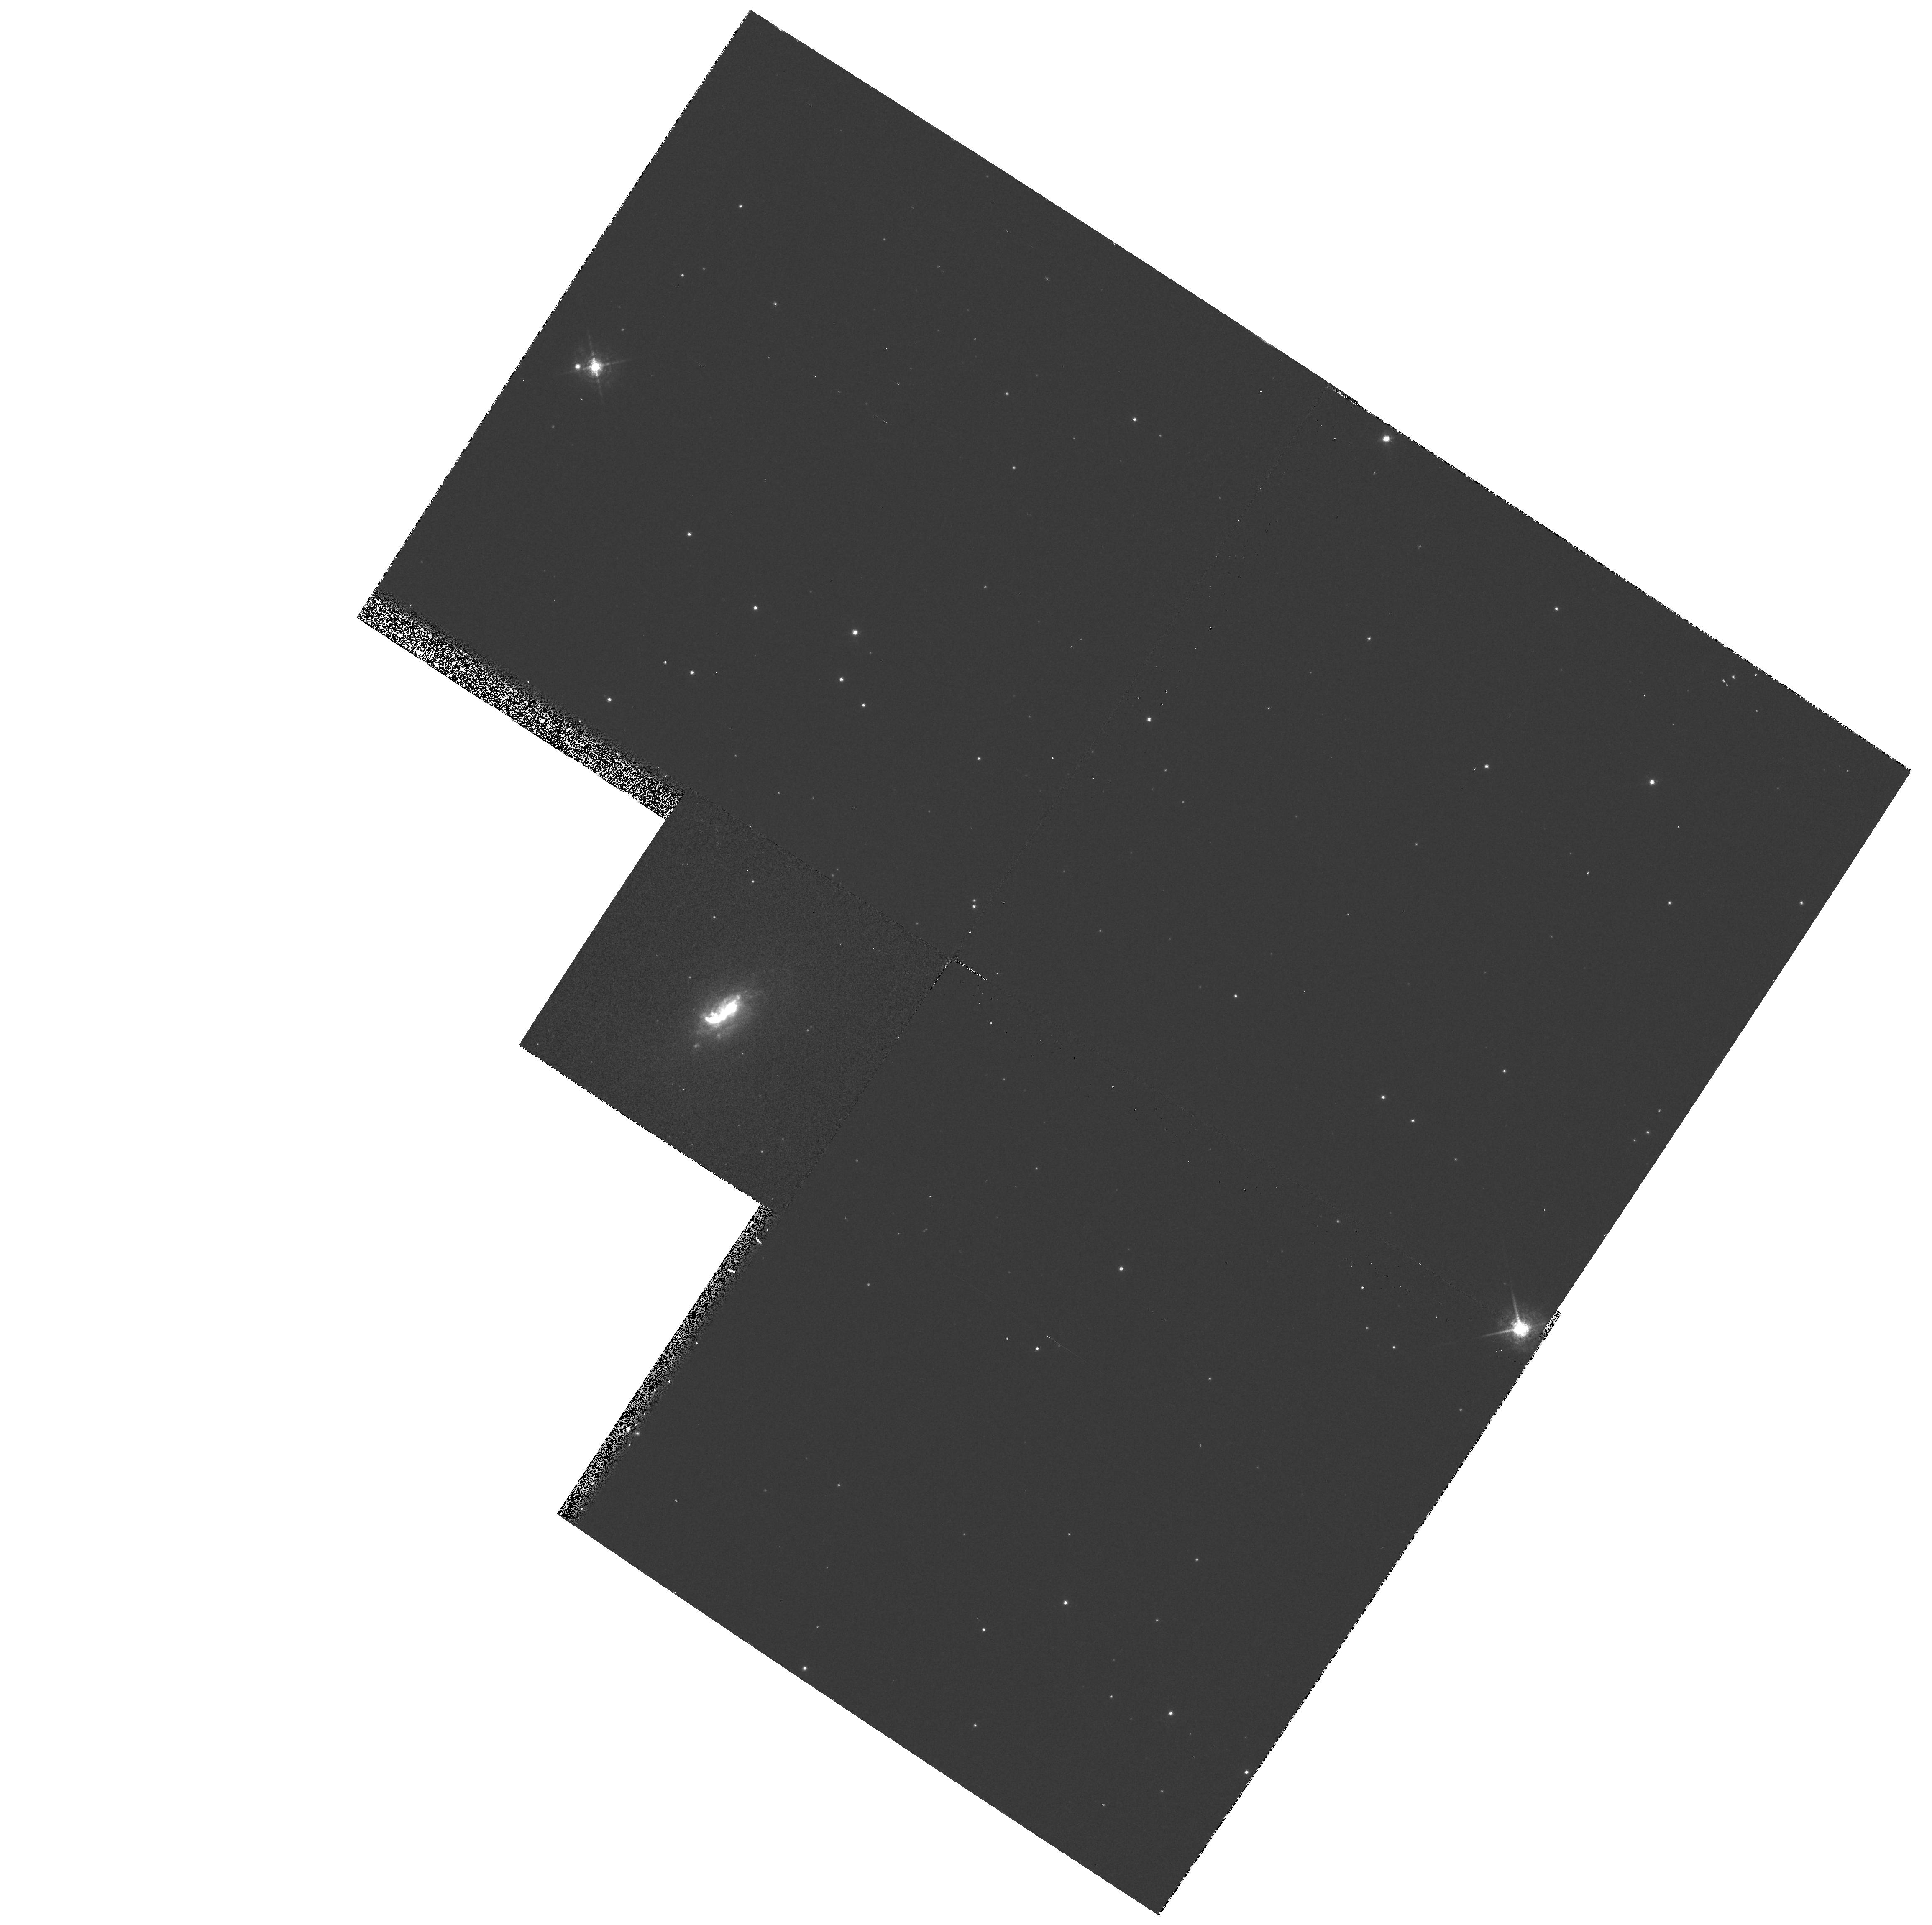
Target: ESO428-G14
Instrument: WFPC2/PC
Filter: F658N
Exposure: 13 min
Observation ID: hst_5411_06_wfpc2_pc_f658n_u2np06

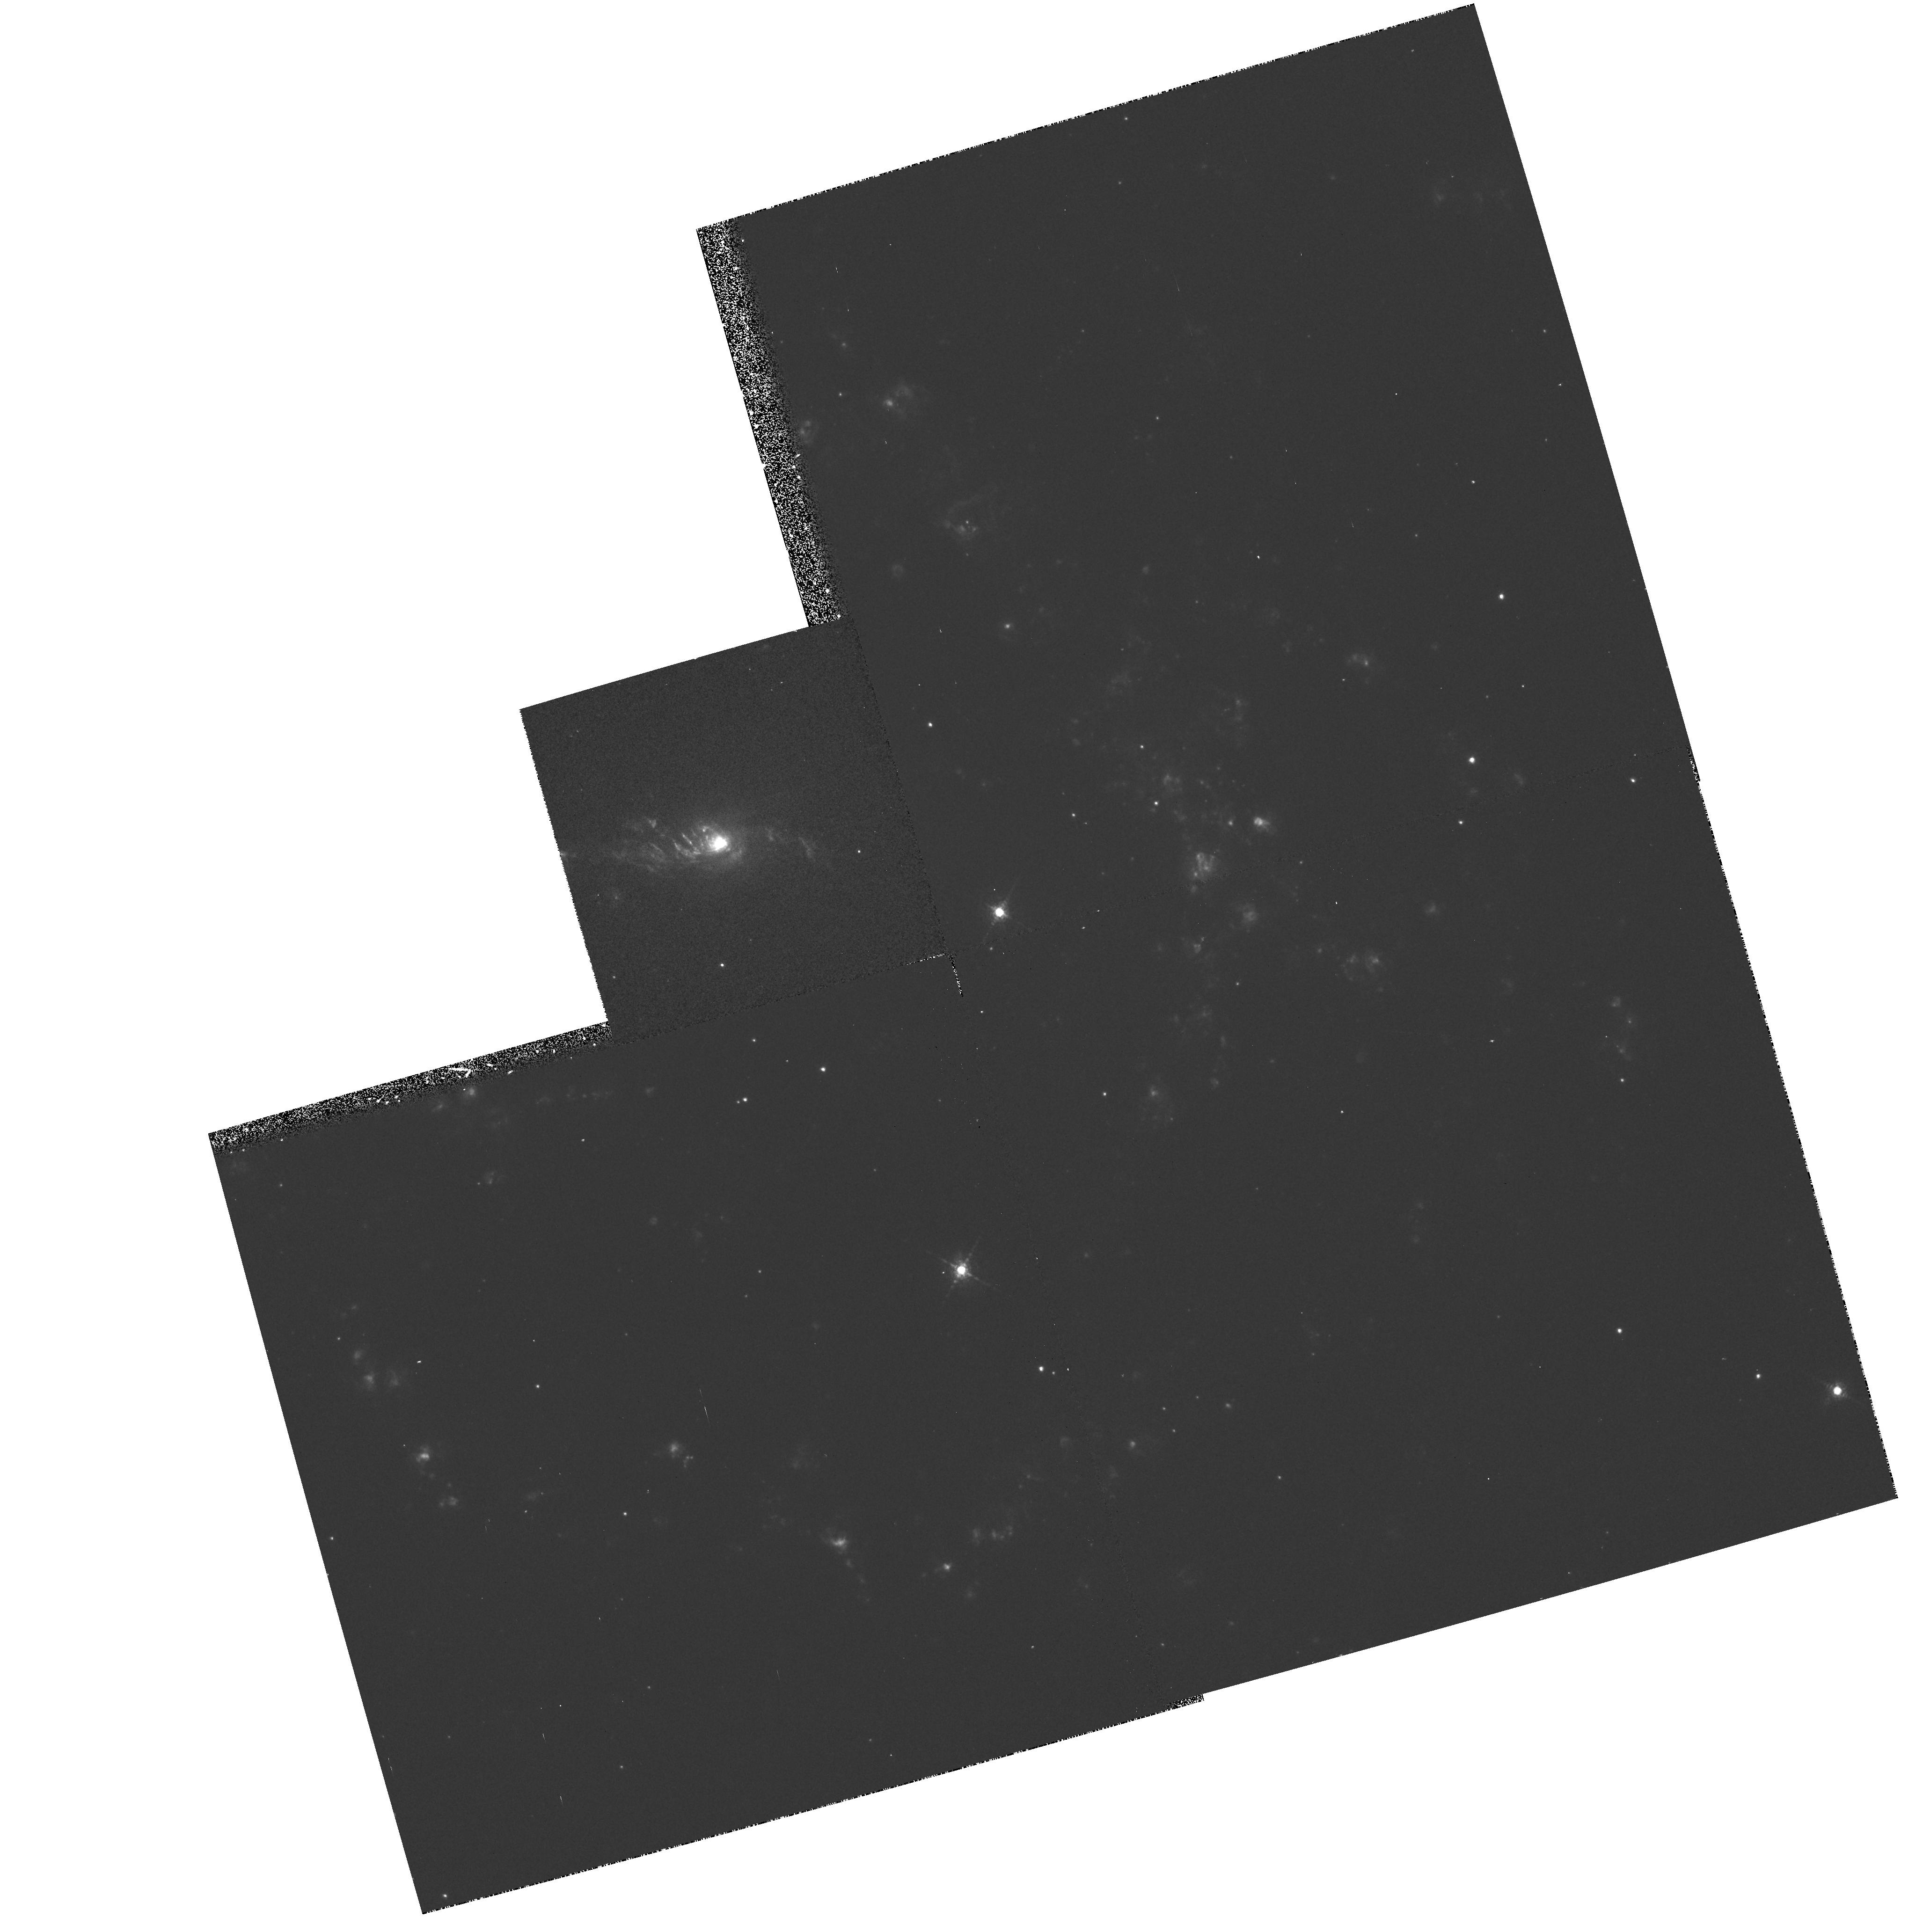
Target: NGC5643
Instrument: WFPC2/PC
Filter: F658N
Exposure: 13 min
Observation ID: hst_5411_04_wfpc2_pc_f658n_u2np04

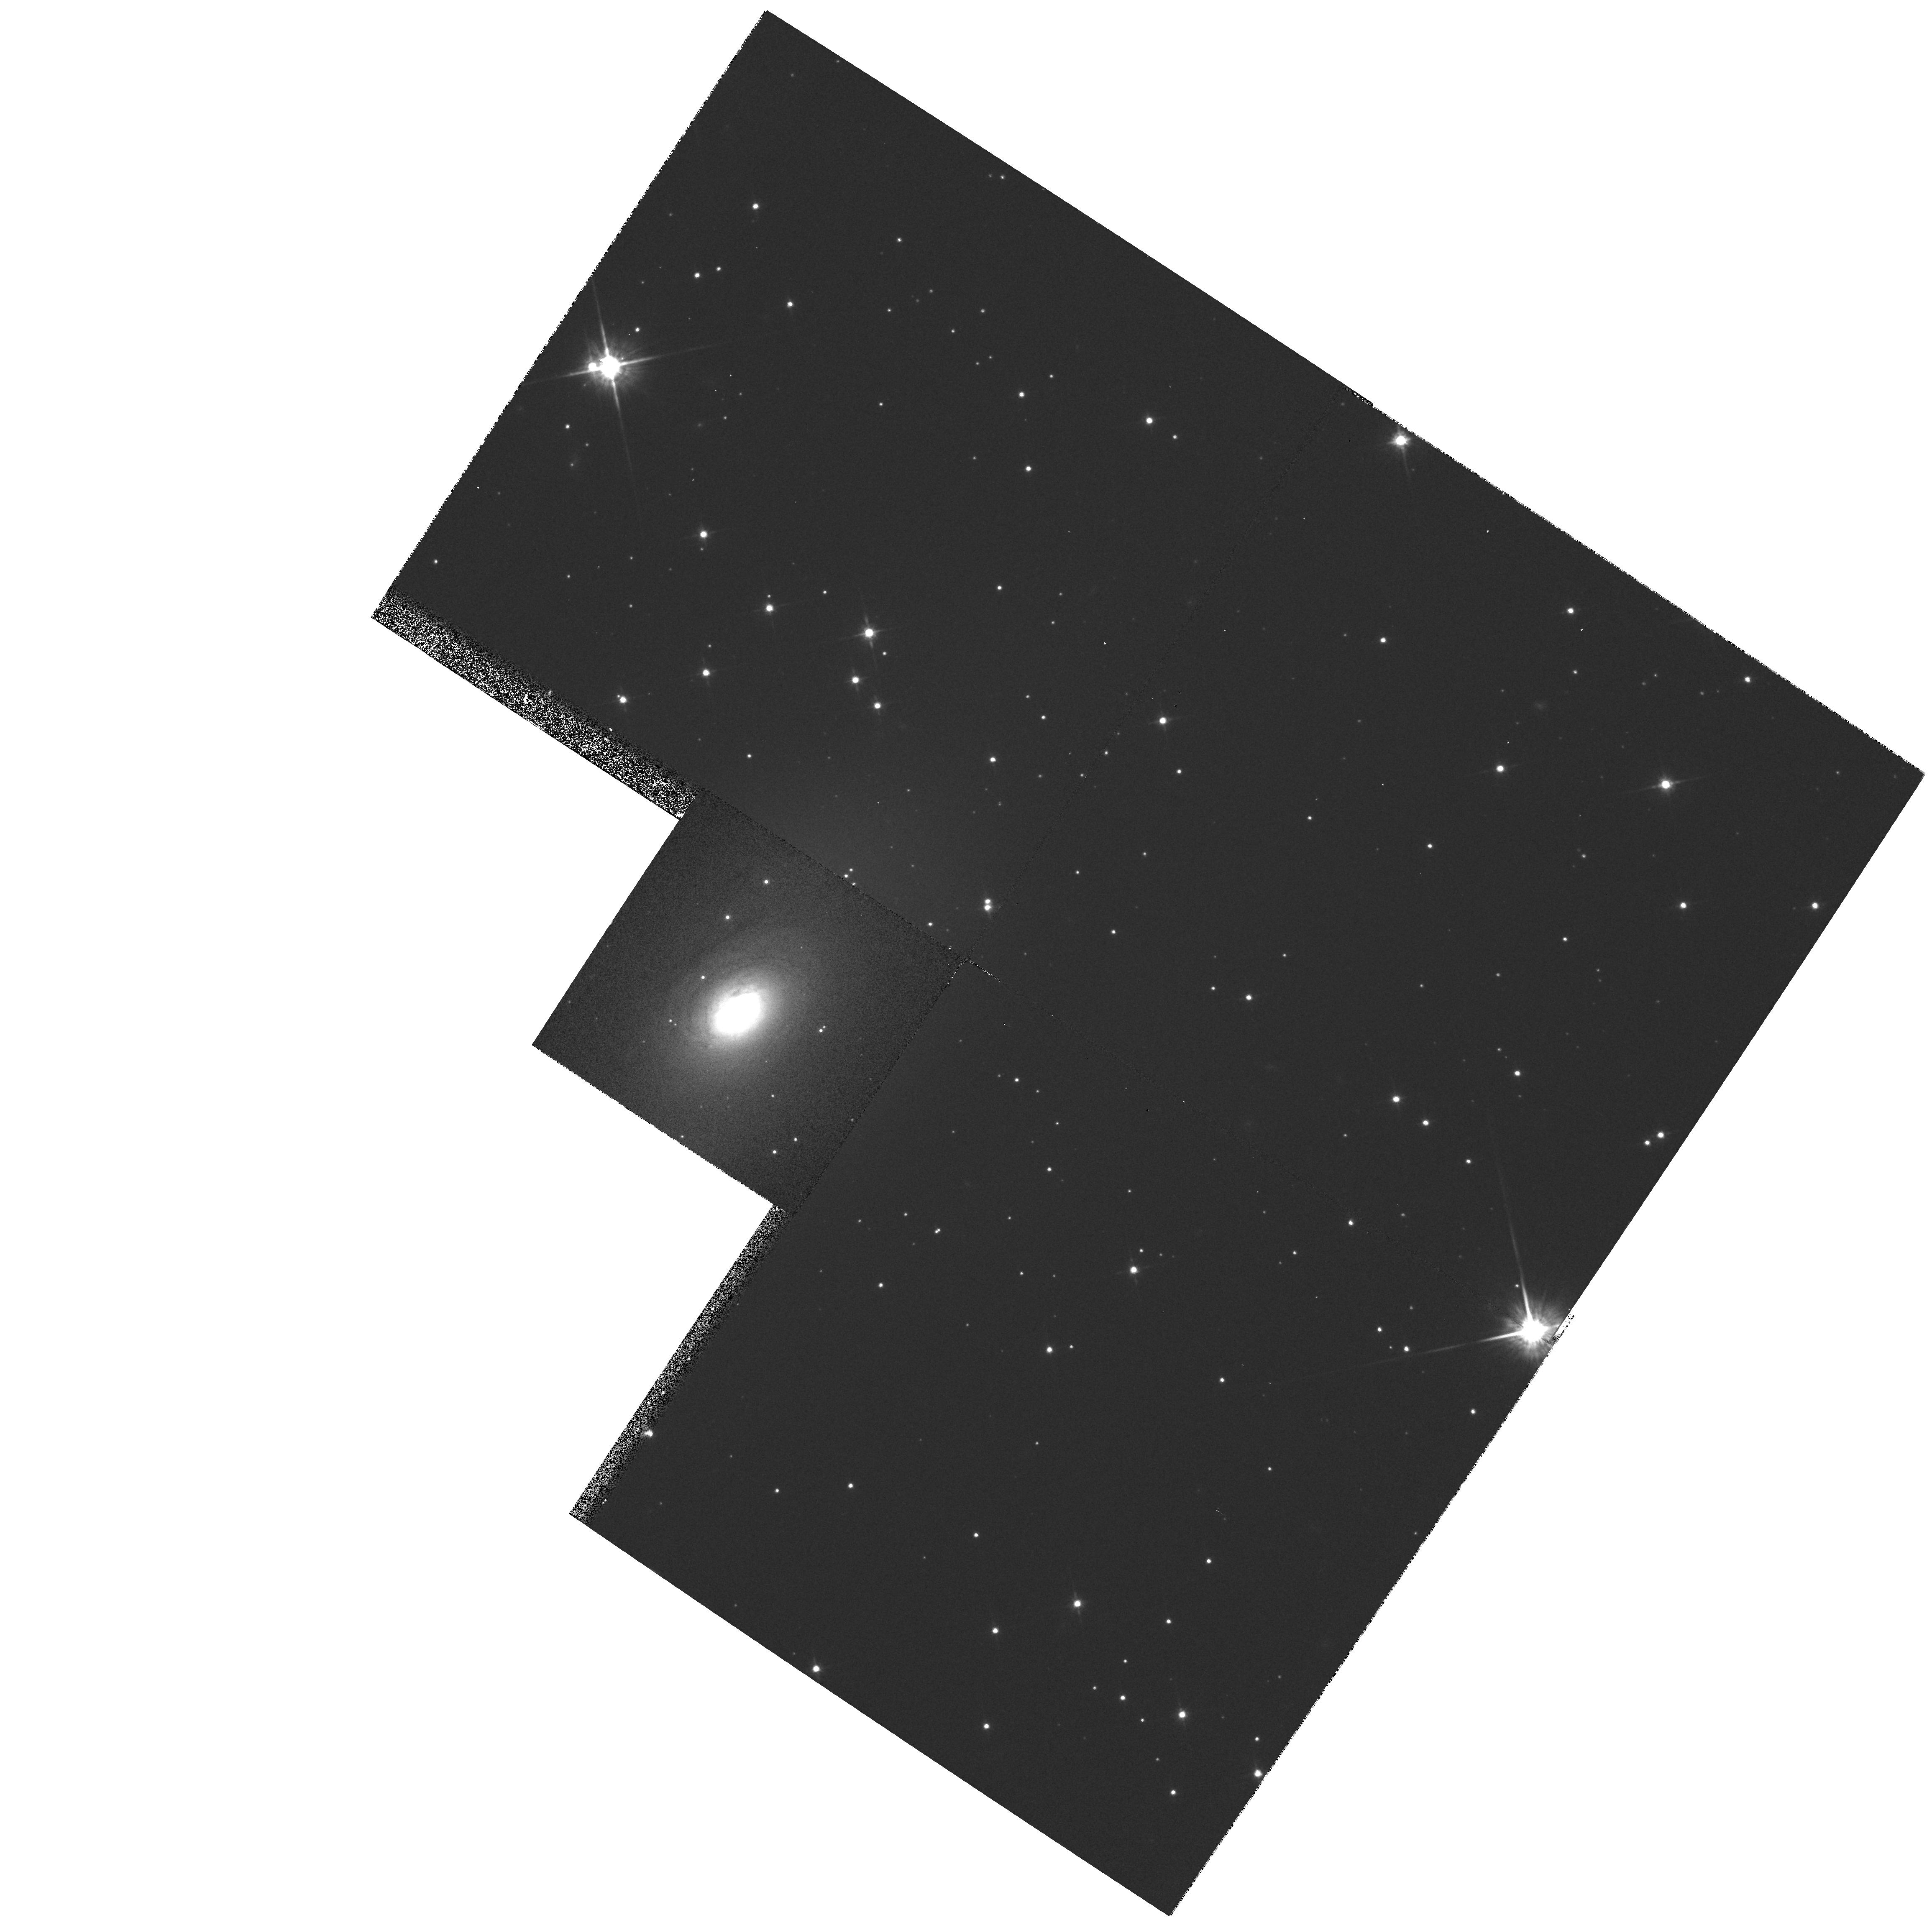
Target: ESO428-G14
Instrument: WFPC2/PC
Filter: F814W
Exposure: 3 min
Observation ID: hst_5411_06_wfpc2_pc_f814w_u2np06

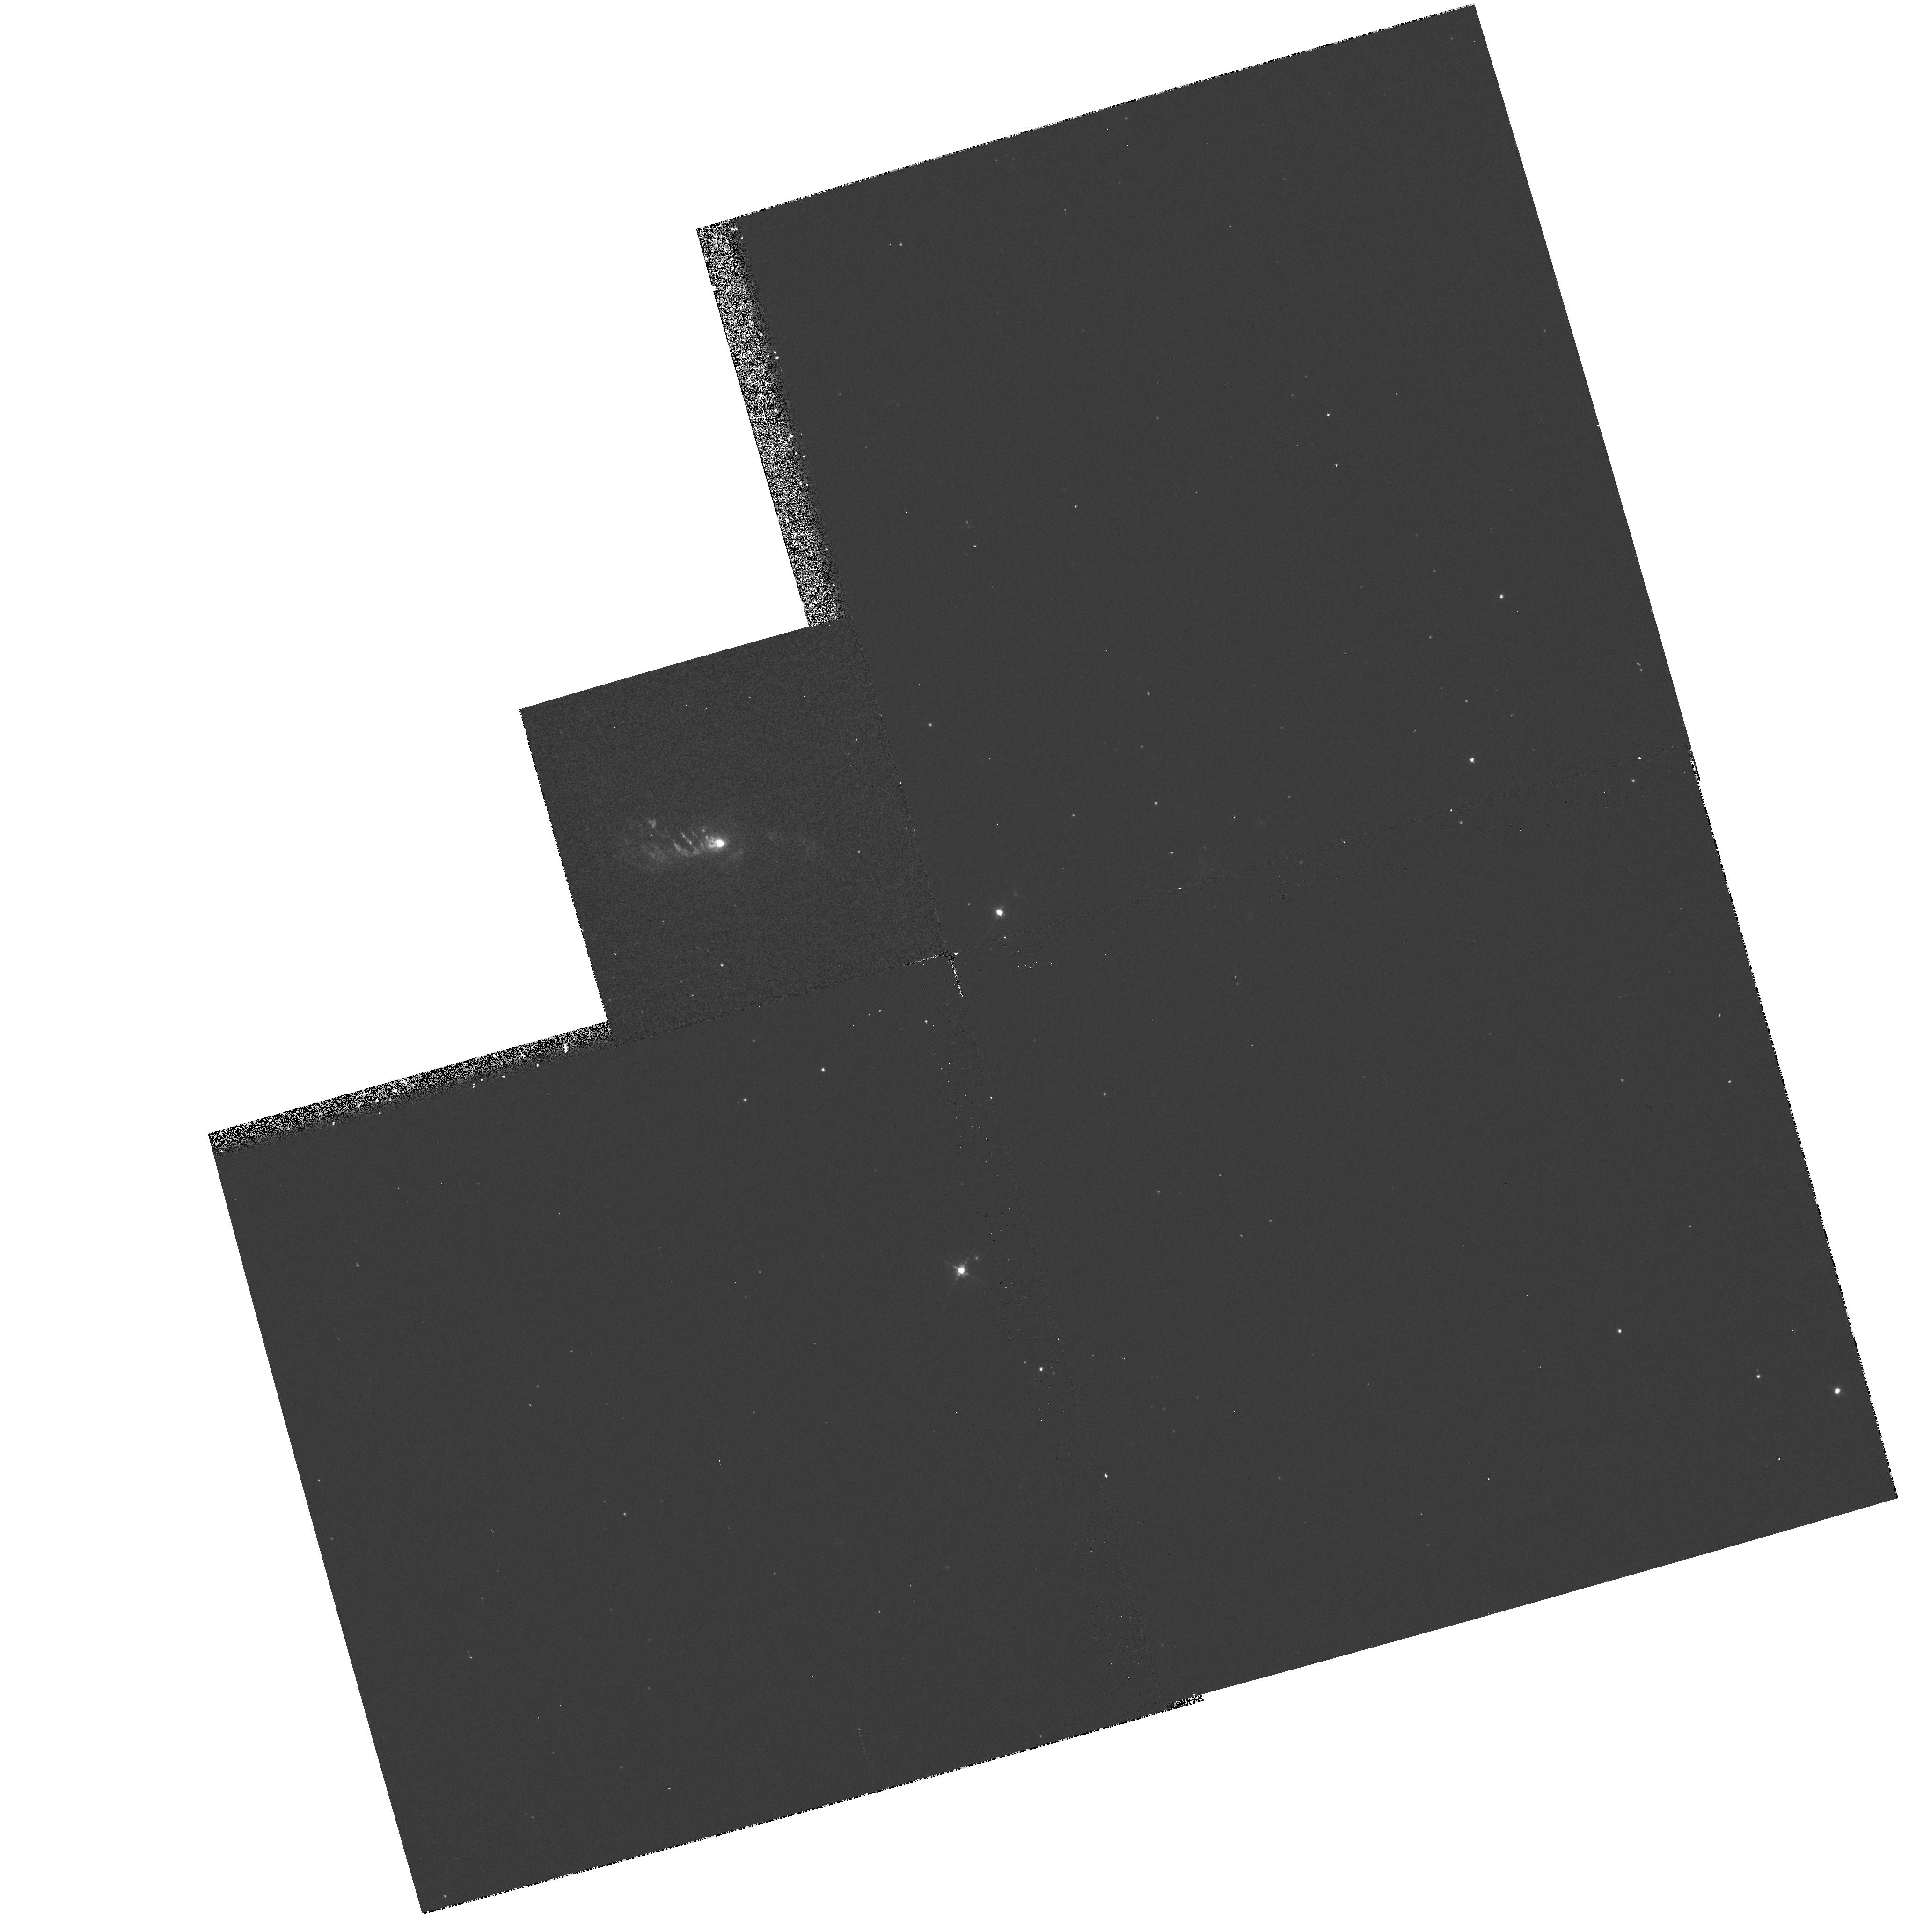
Target: NGC5643
Instrument: WFPC2/PC
Filter: F502N
Exposure: 12 min
Observation ID: hst_5411_04_wfpc2_pc_f502n_u2np04

THE CIRCUMNUCLEAR REGIONS OF SEYFERT GALAXIES: CYCLE 4 MEDIUM (PI: Wilson, Andrew S.)

We propose to complete an investigation of a model of Seyfert 2 galaxies in which a dusty, obscuring torus of material hides a Seyfert 1 nucleus. This model is supported by: 1) morphological evidence, which comprises bi-conical regions of high excitation gas symmetrically disposed about the nucleus and with axis coincident with the radio axis; 2) energetic considerations, from which the emission-line gas along the cone's axis is found to be illuminated by much more intense ionizing radiation than is inferred by extrapolation of the observed IUE/soft X-ray continua; and 3) spectropolarimetric observations, which reveal a Seyfert 1-like broad line spectrum when the Seyfert 2 is viewed in linearly polarized light. We shall obtain emission-line and continuum images of nine bright Seyferts, selected to have very strong emission lines, extended high excitation gas in ground-based observations, and "linear" (double, triple or jet-like) radio sources on the arc sec scale. These images will be used to a) determine the incidence and properties of "ionizing cones", b) investigate the detailed relationship between the jet-like radio sources and the ionized gas, c) search for direct evidence of dusty tori through reddening effects on the continuum images, and d) investigate the ionization balance of the emission-line knots, as a probe of anisotropic nuclear ionizing radiation.